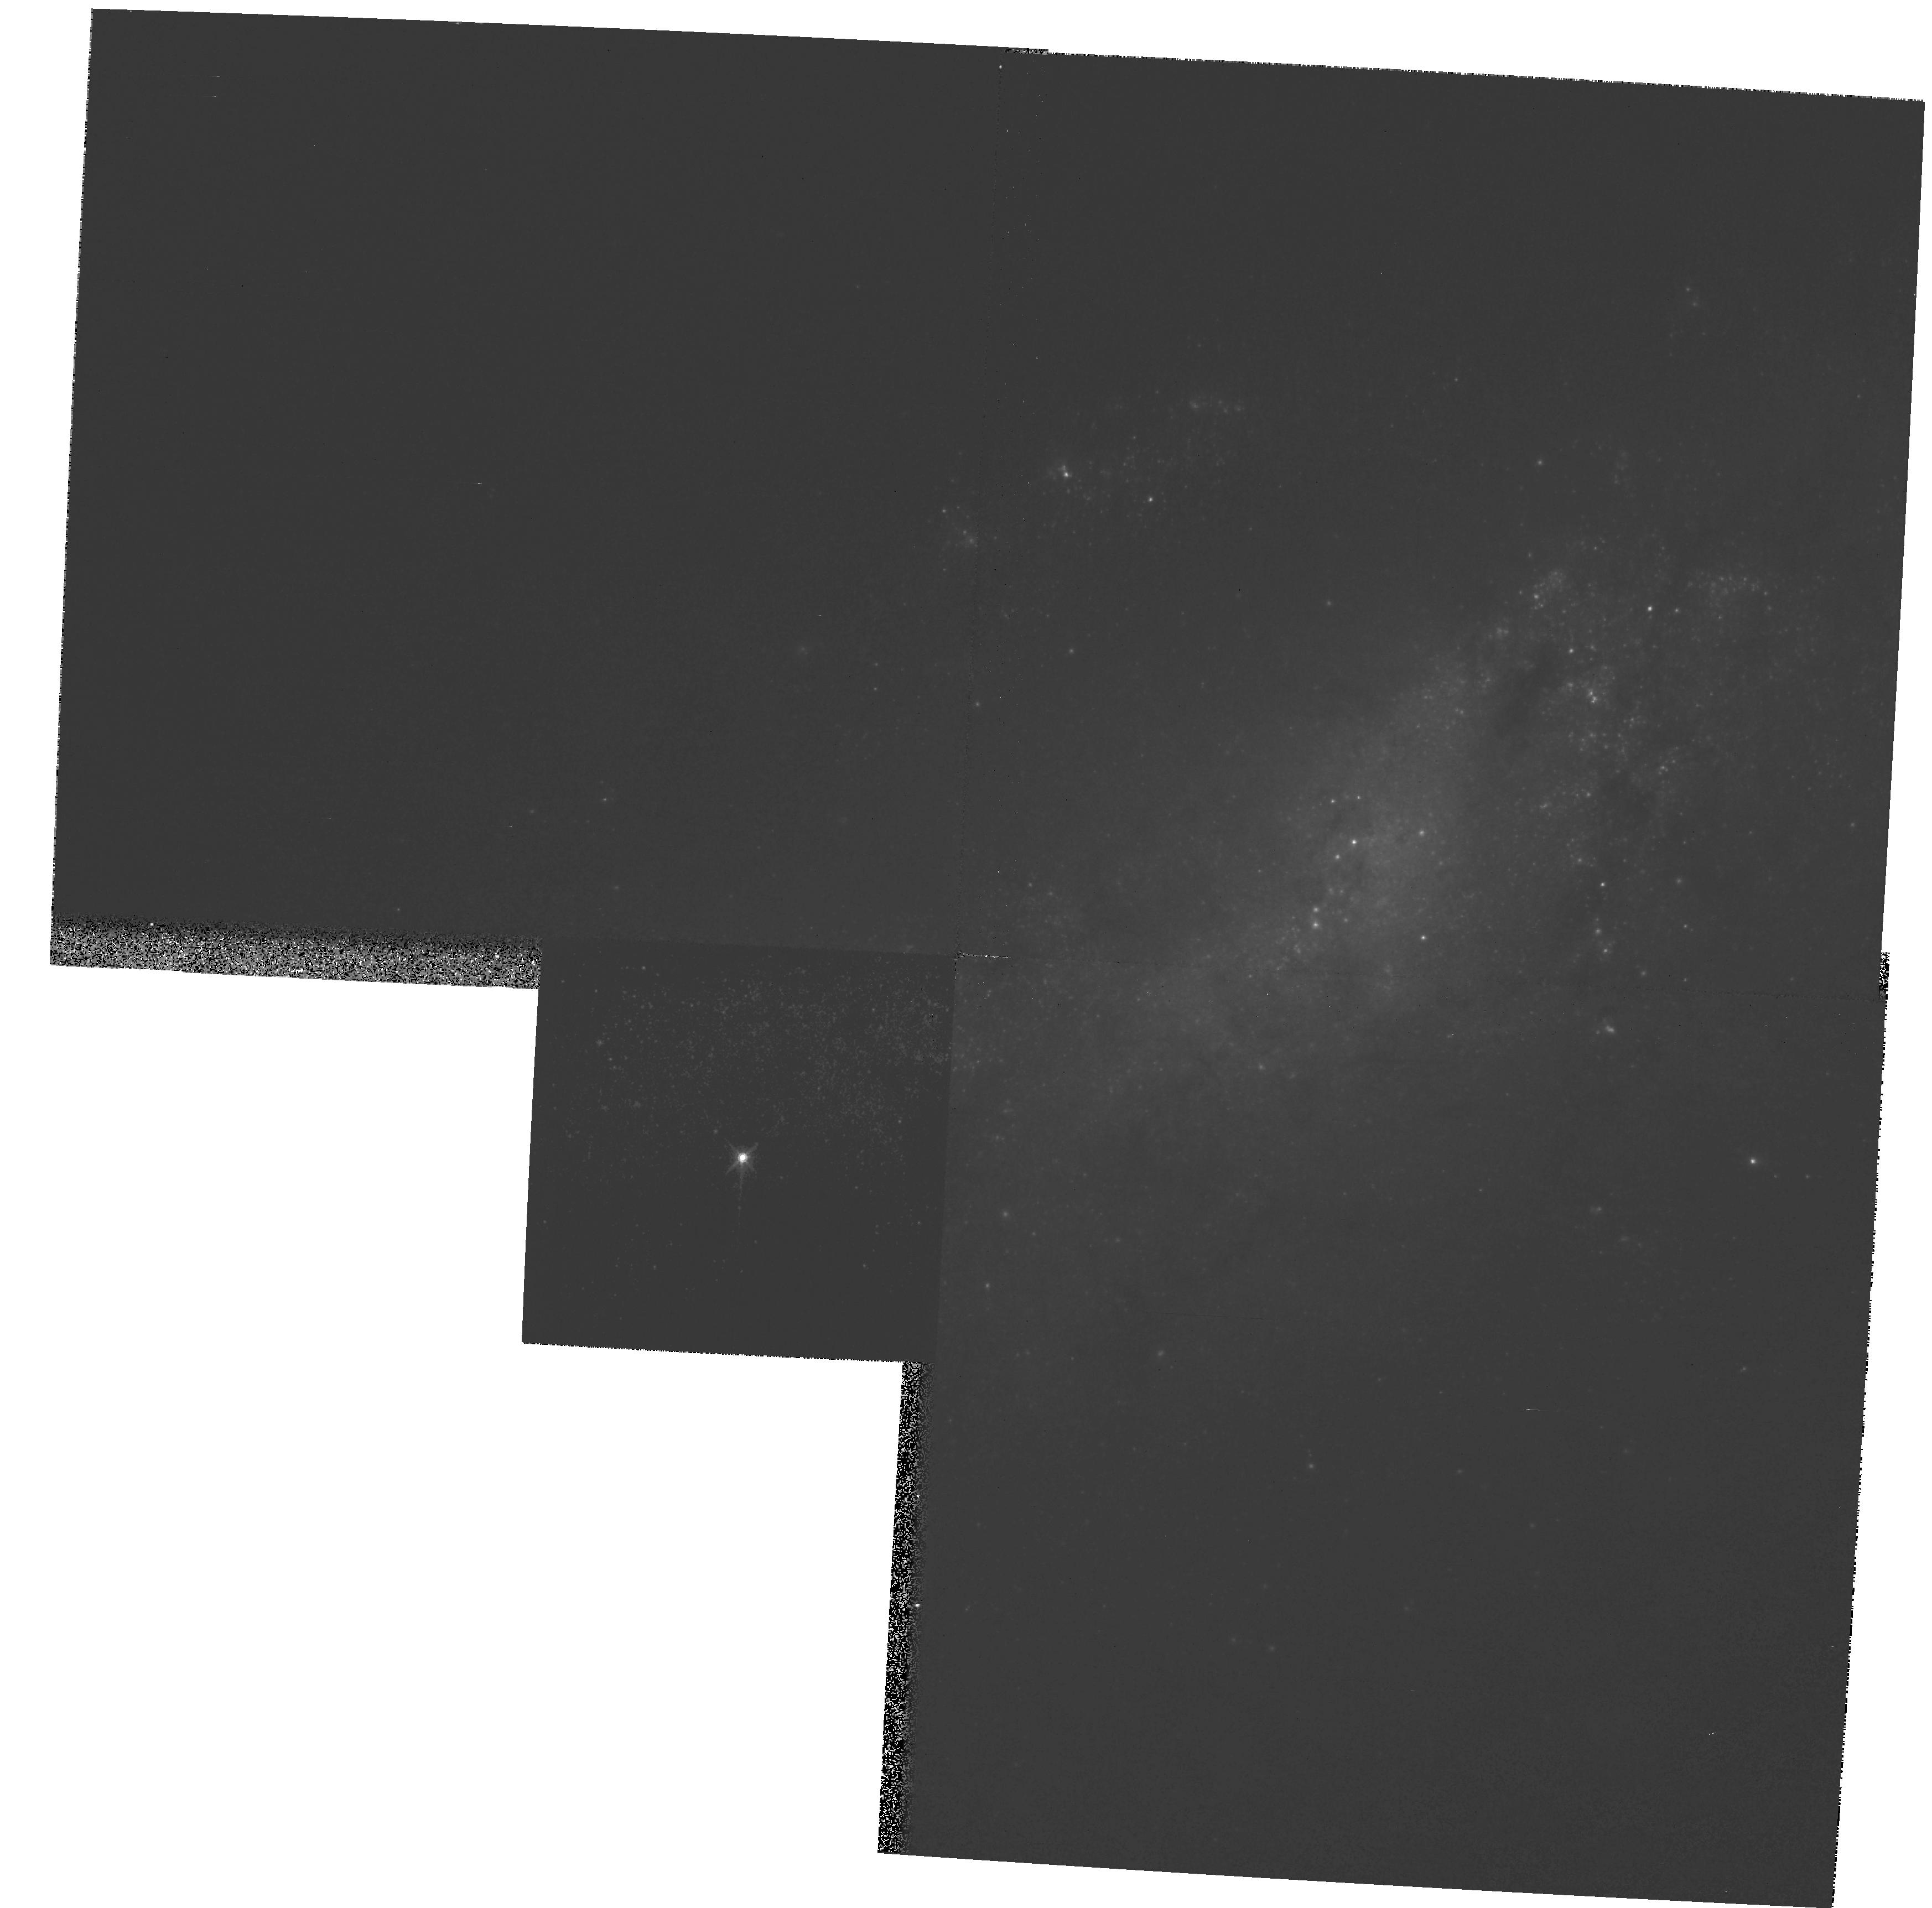
Target: SN2008AX. Instrument: WFPC2/PC. Filter: F814W. Exposure: 5 min. Observation ID: hst_11119_02_wfpc2_pc_f814w_ua2202

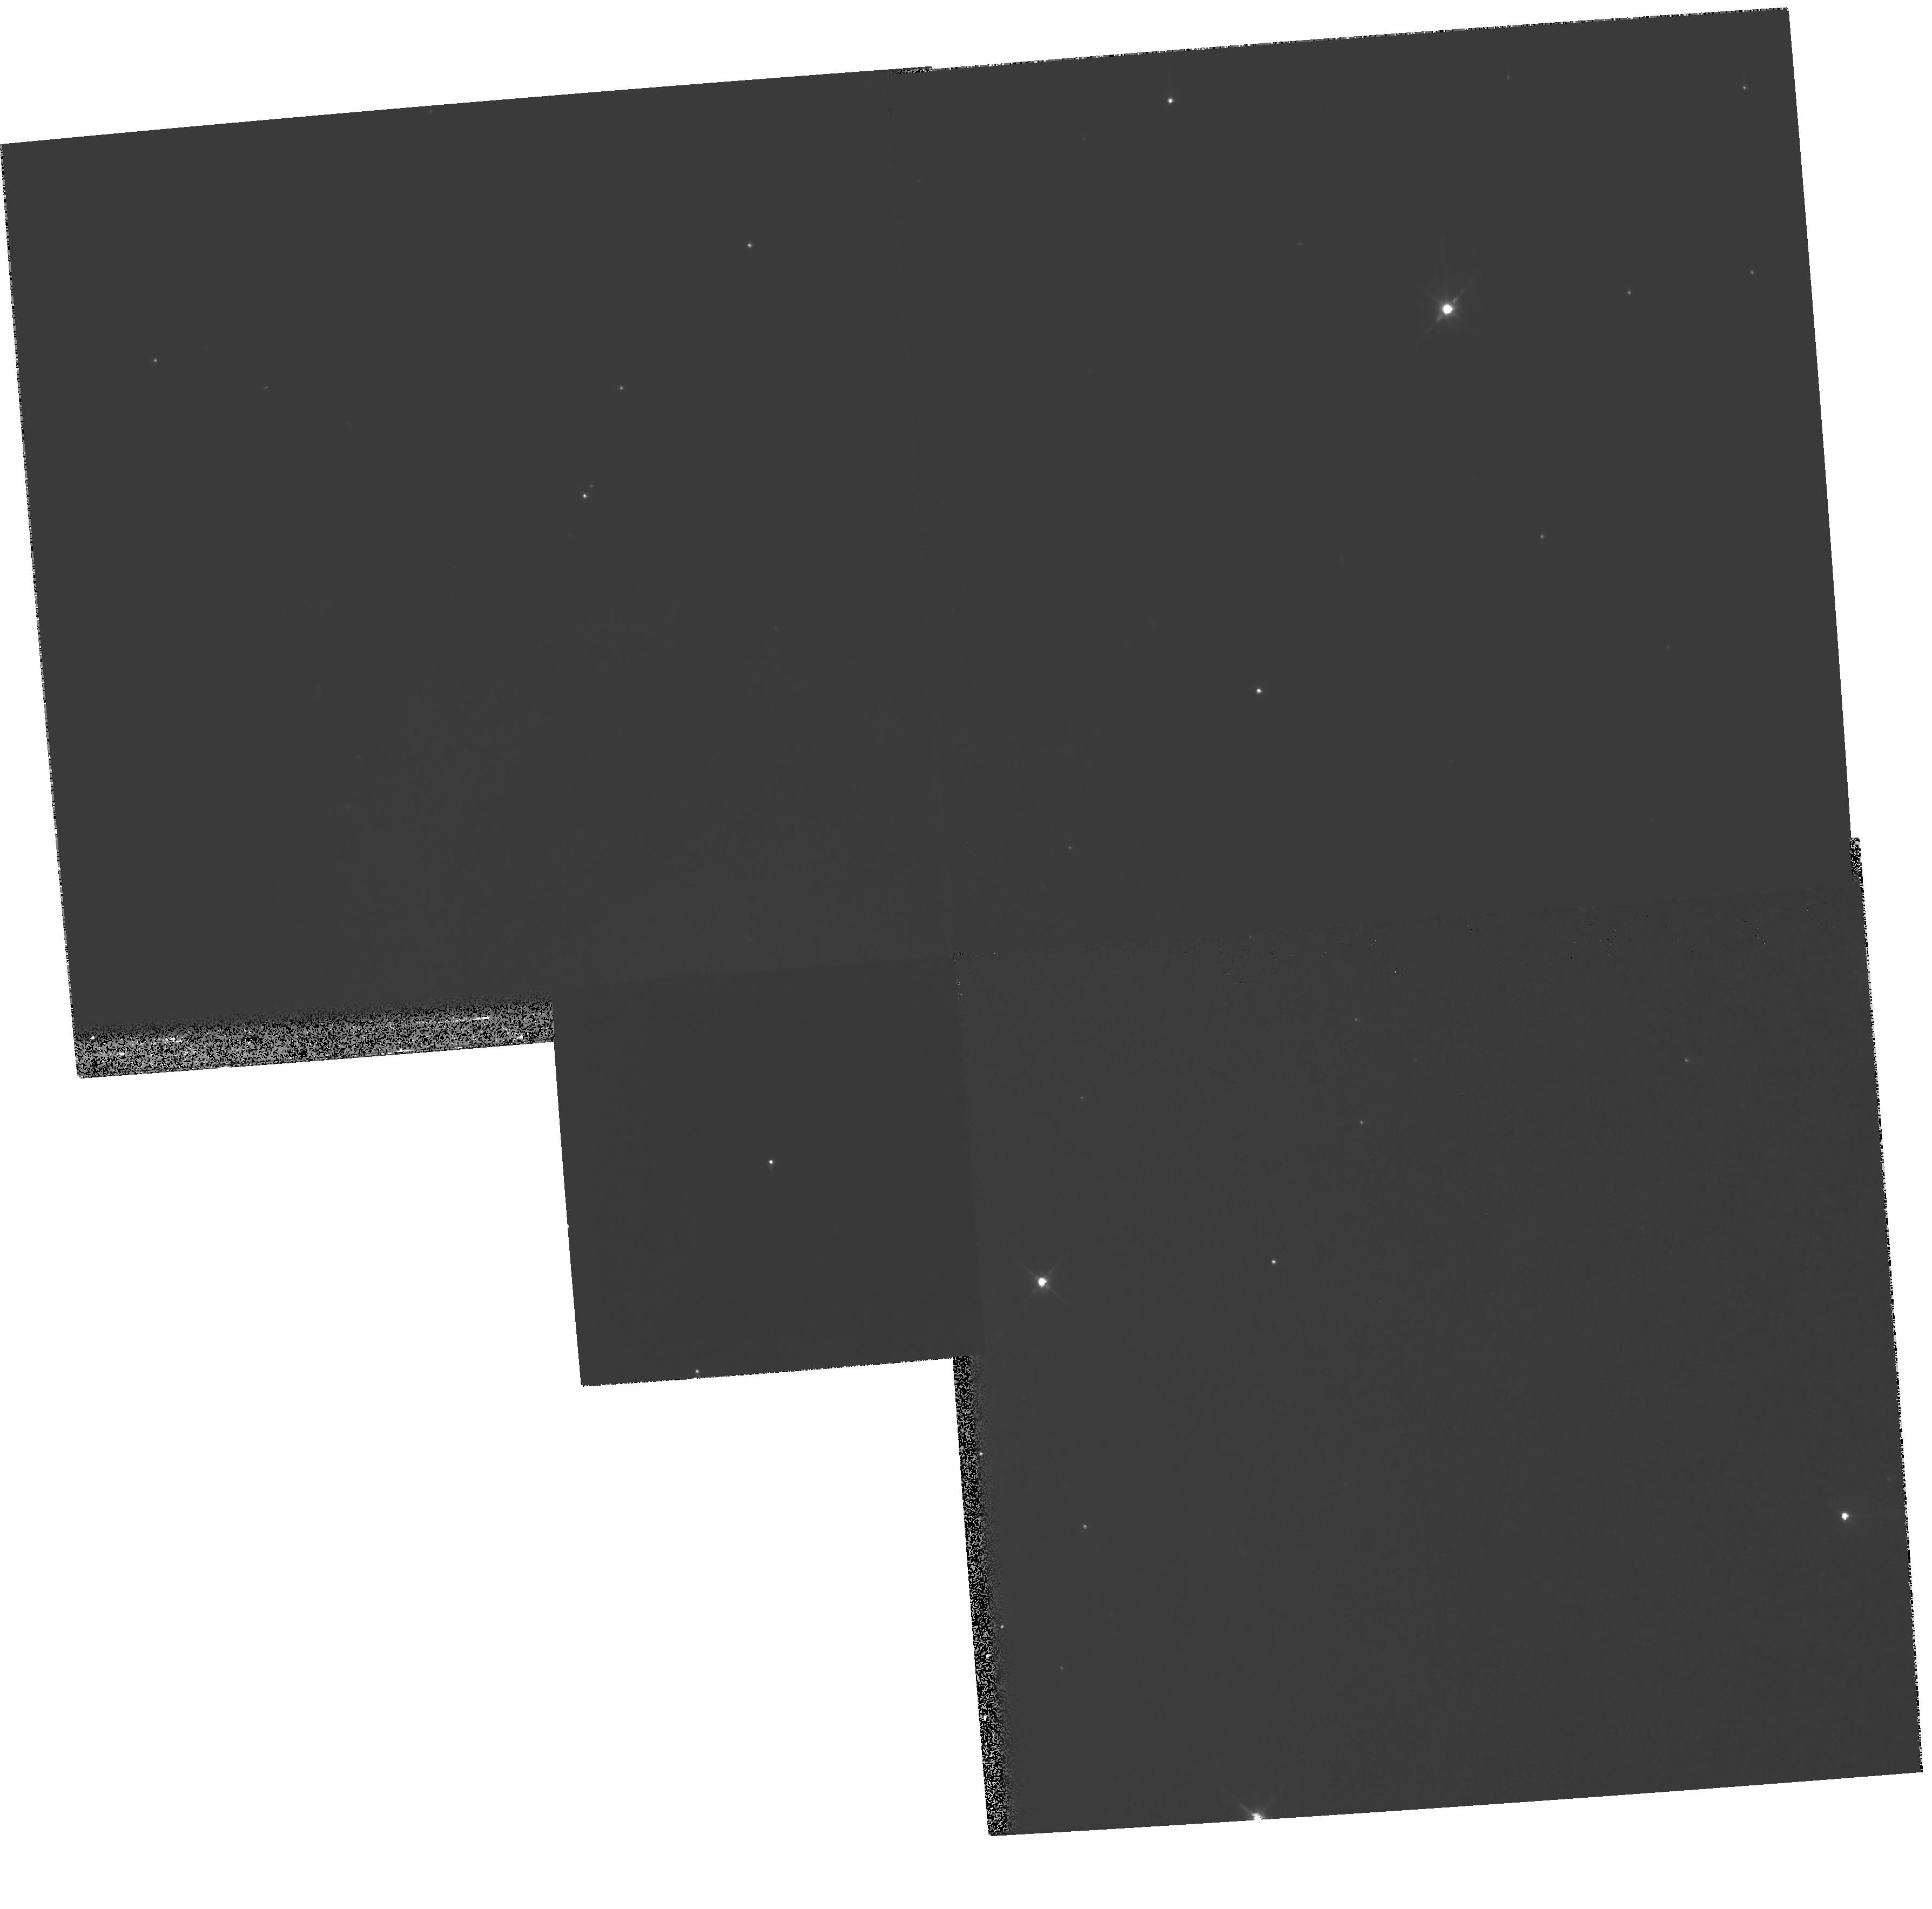
Target: SN2008CN. Instrument: WFPC2/PC. Filter: F814W. Exposure: 5 min. Observation ID: hst_11119_03_wfpc2_pc_f814w_ua2203

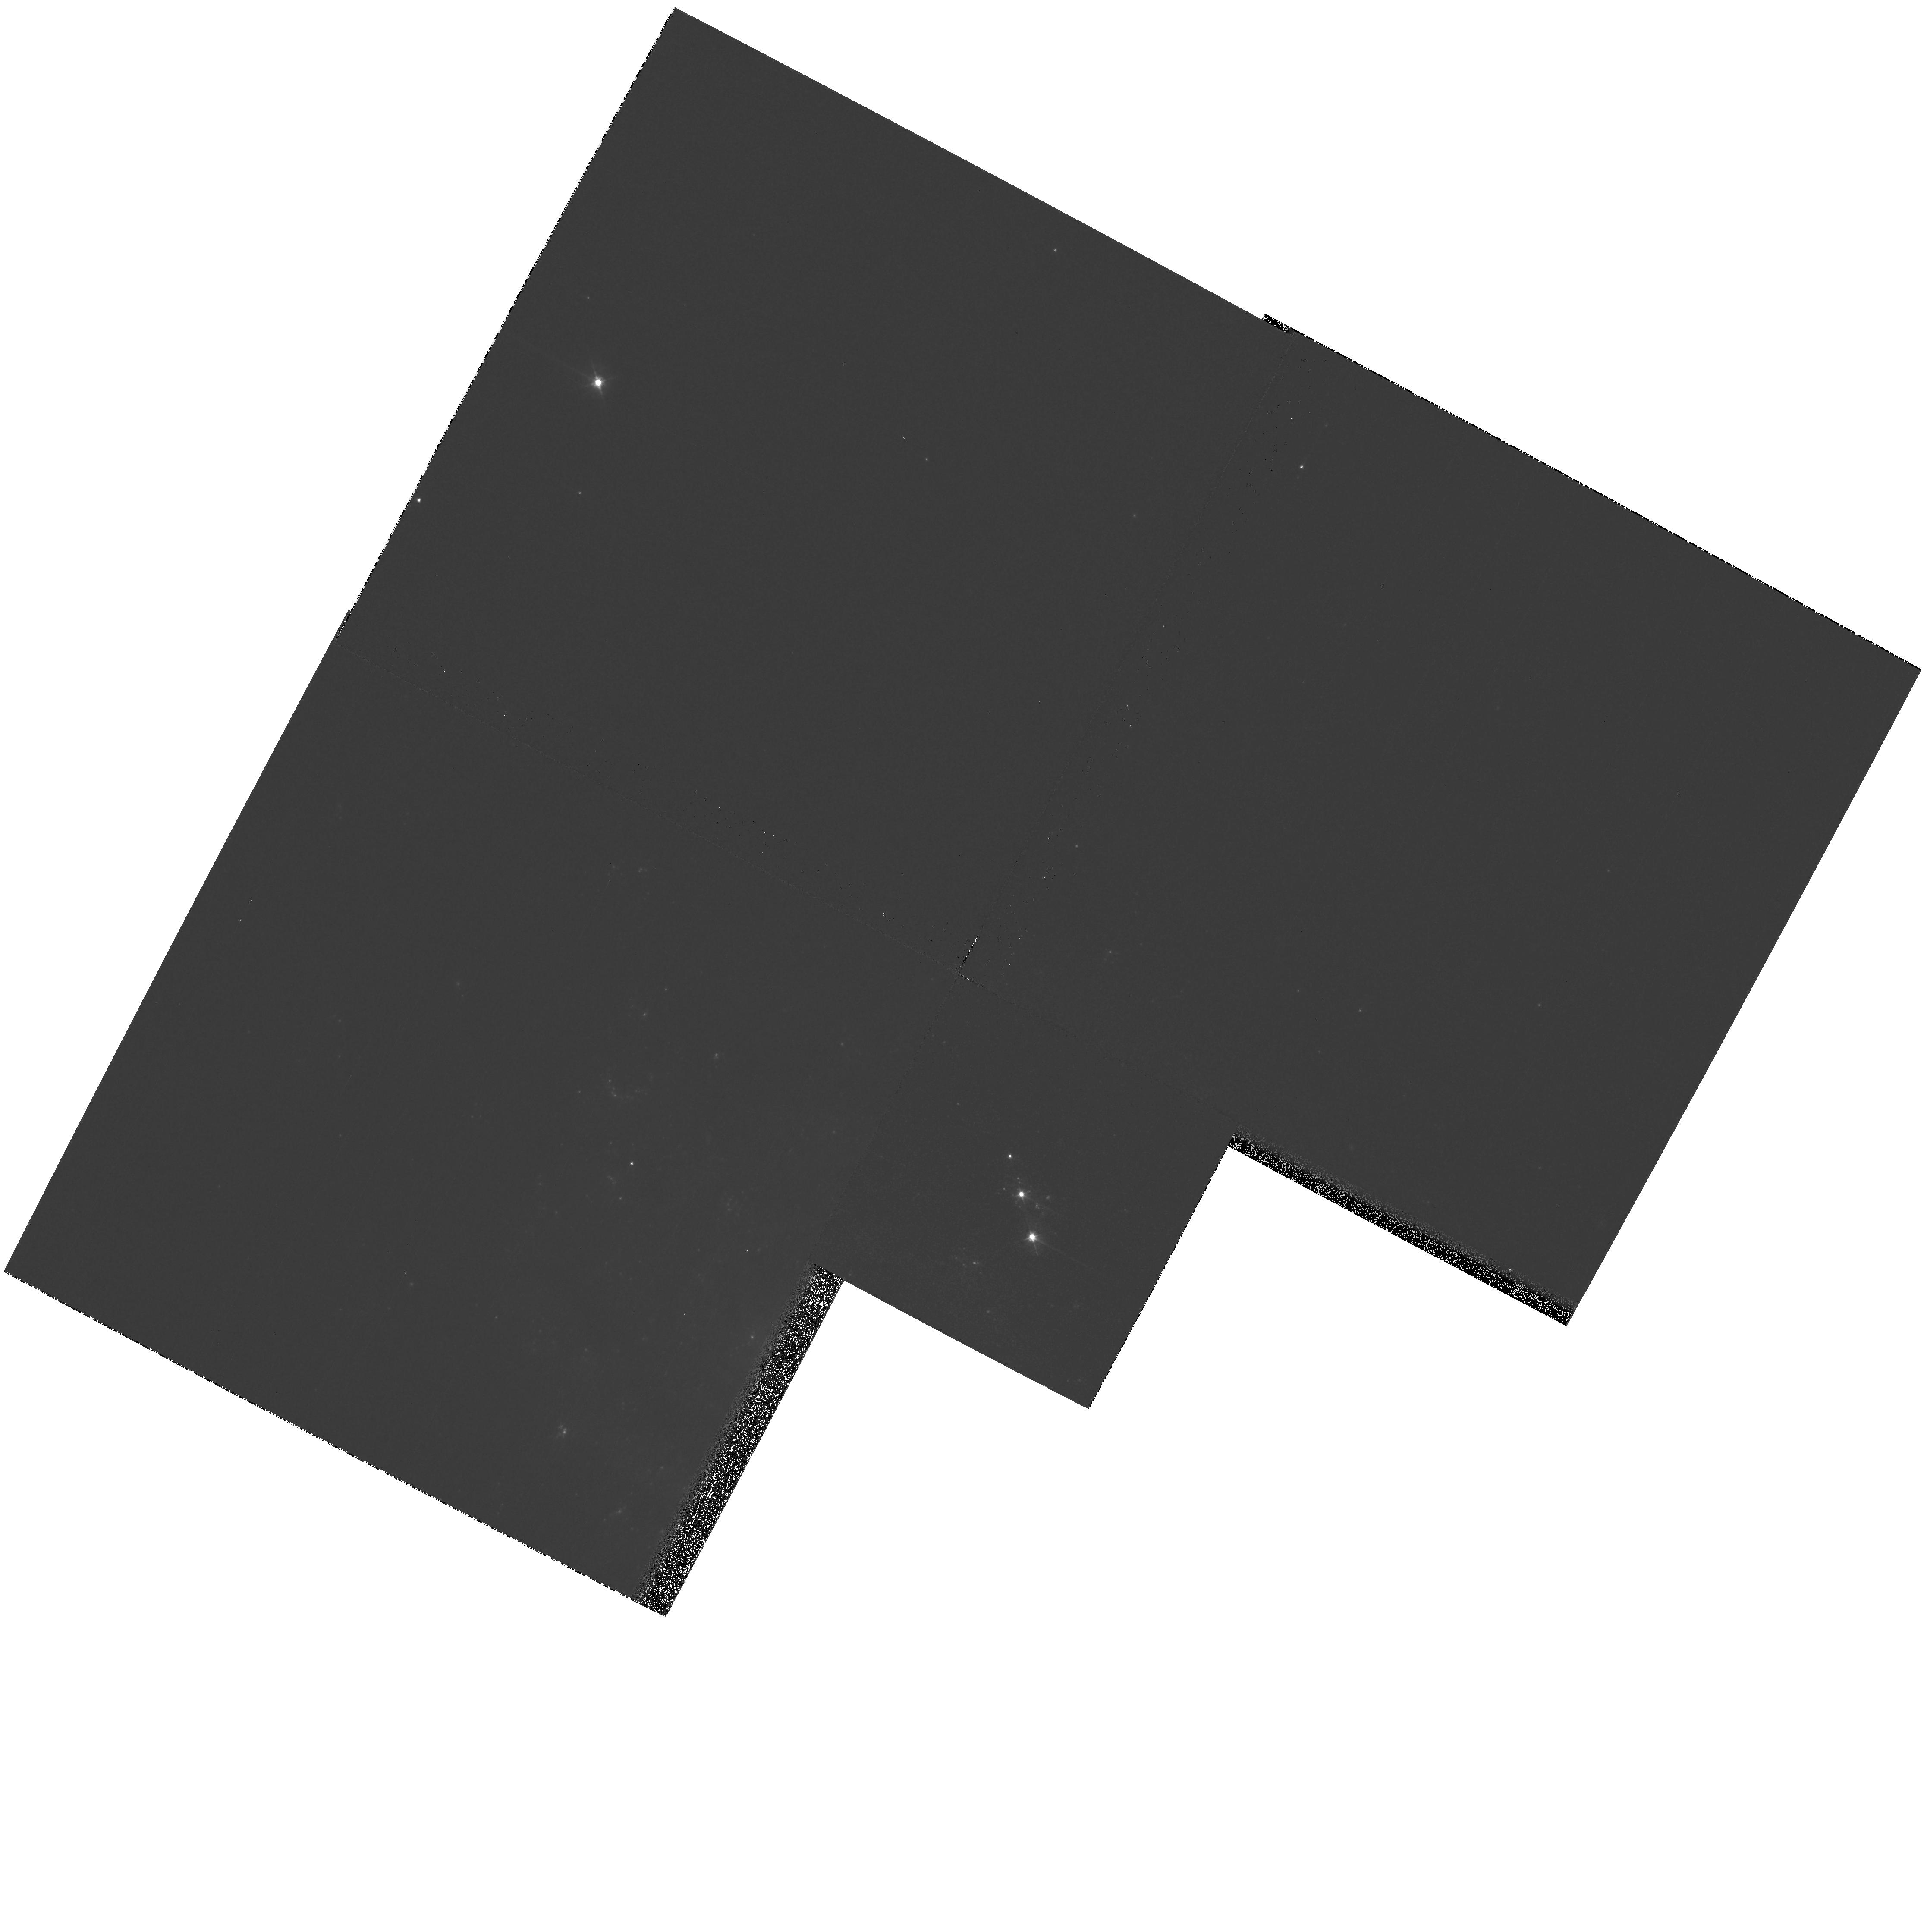
Target: SN2007GR. Instrument: WFPC2/PC. Filter: F450W. Exposure: 12 min. Observation ID: hst_11119_01_wfpc2_pc_f450w_ua2201

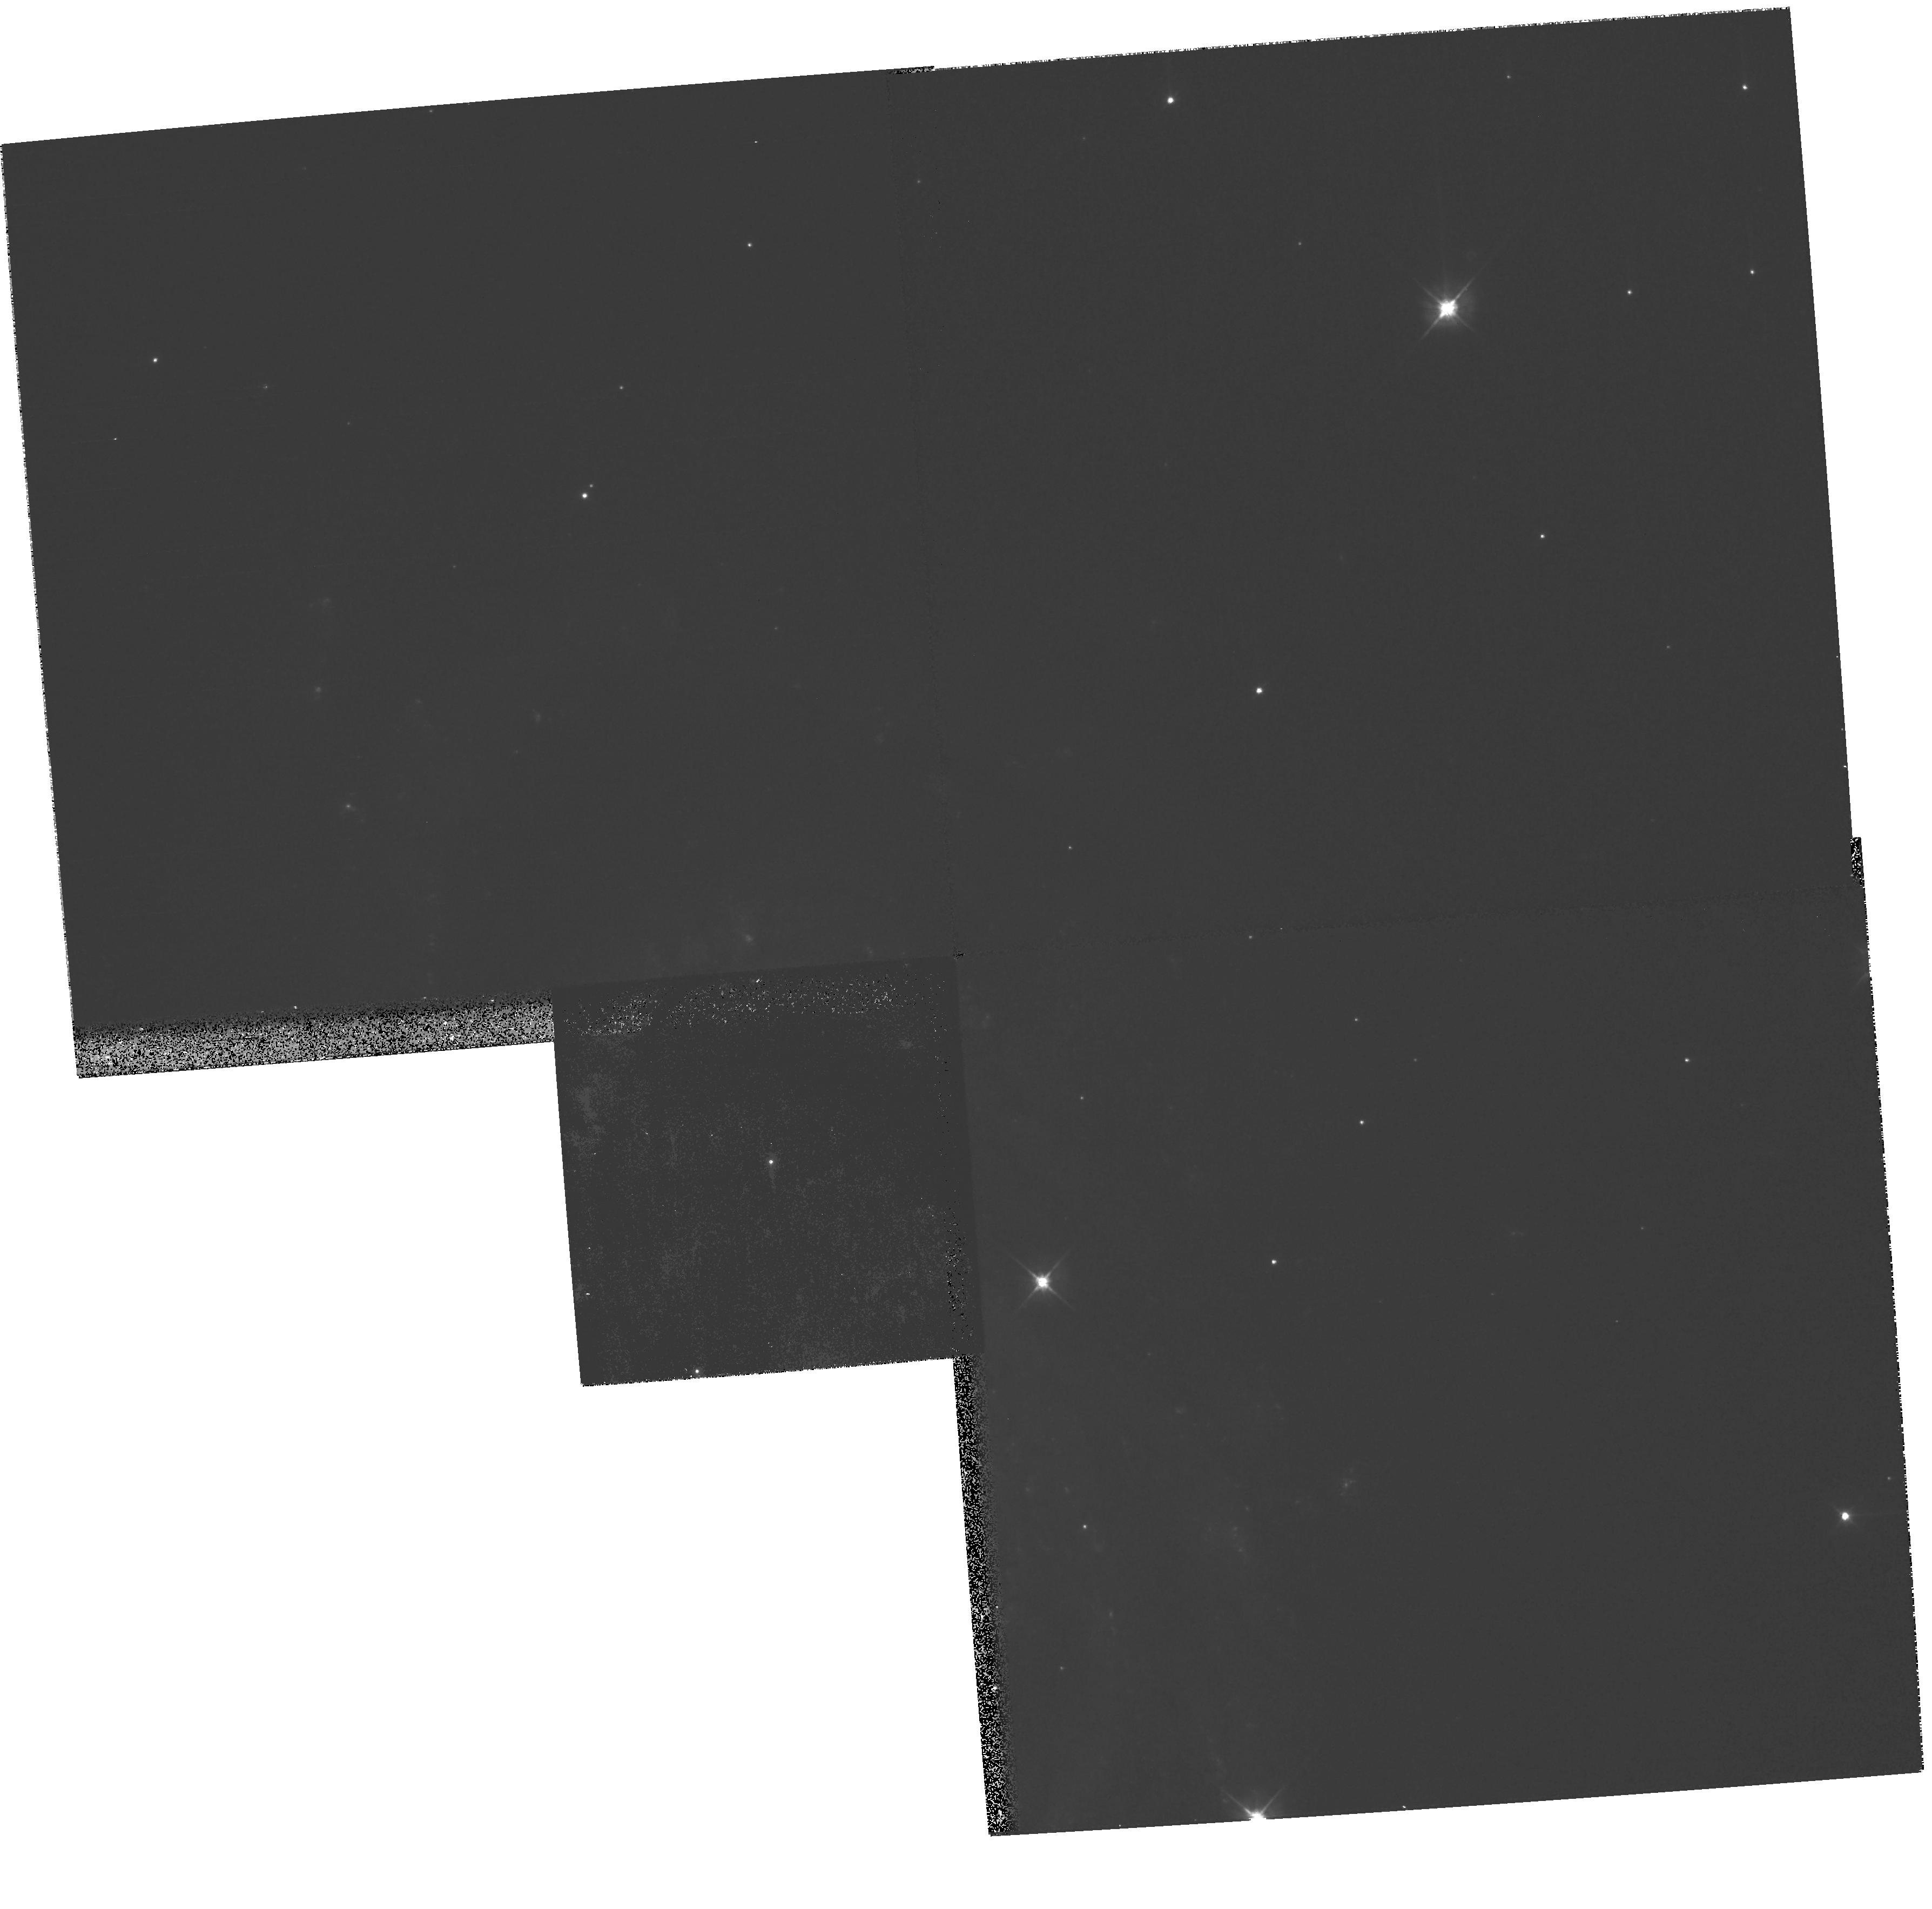
Target: SN2008CN. Instrument: WFPC2/PC. Filter: F555W. Exposure: 12 min. Observation ID: hst_11119_03_wfpc2_pc_f555w_ua2203

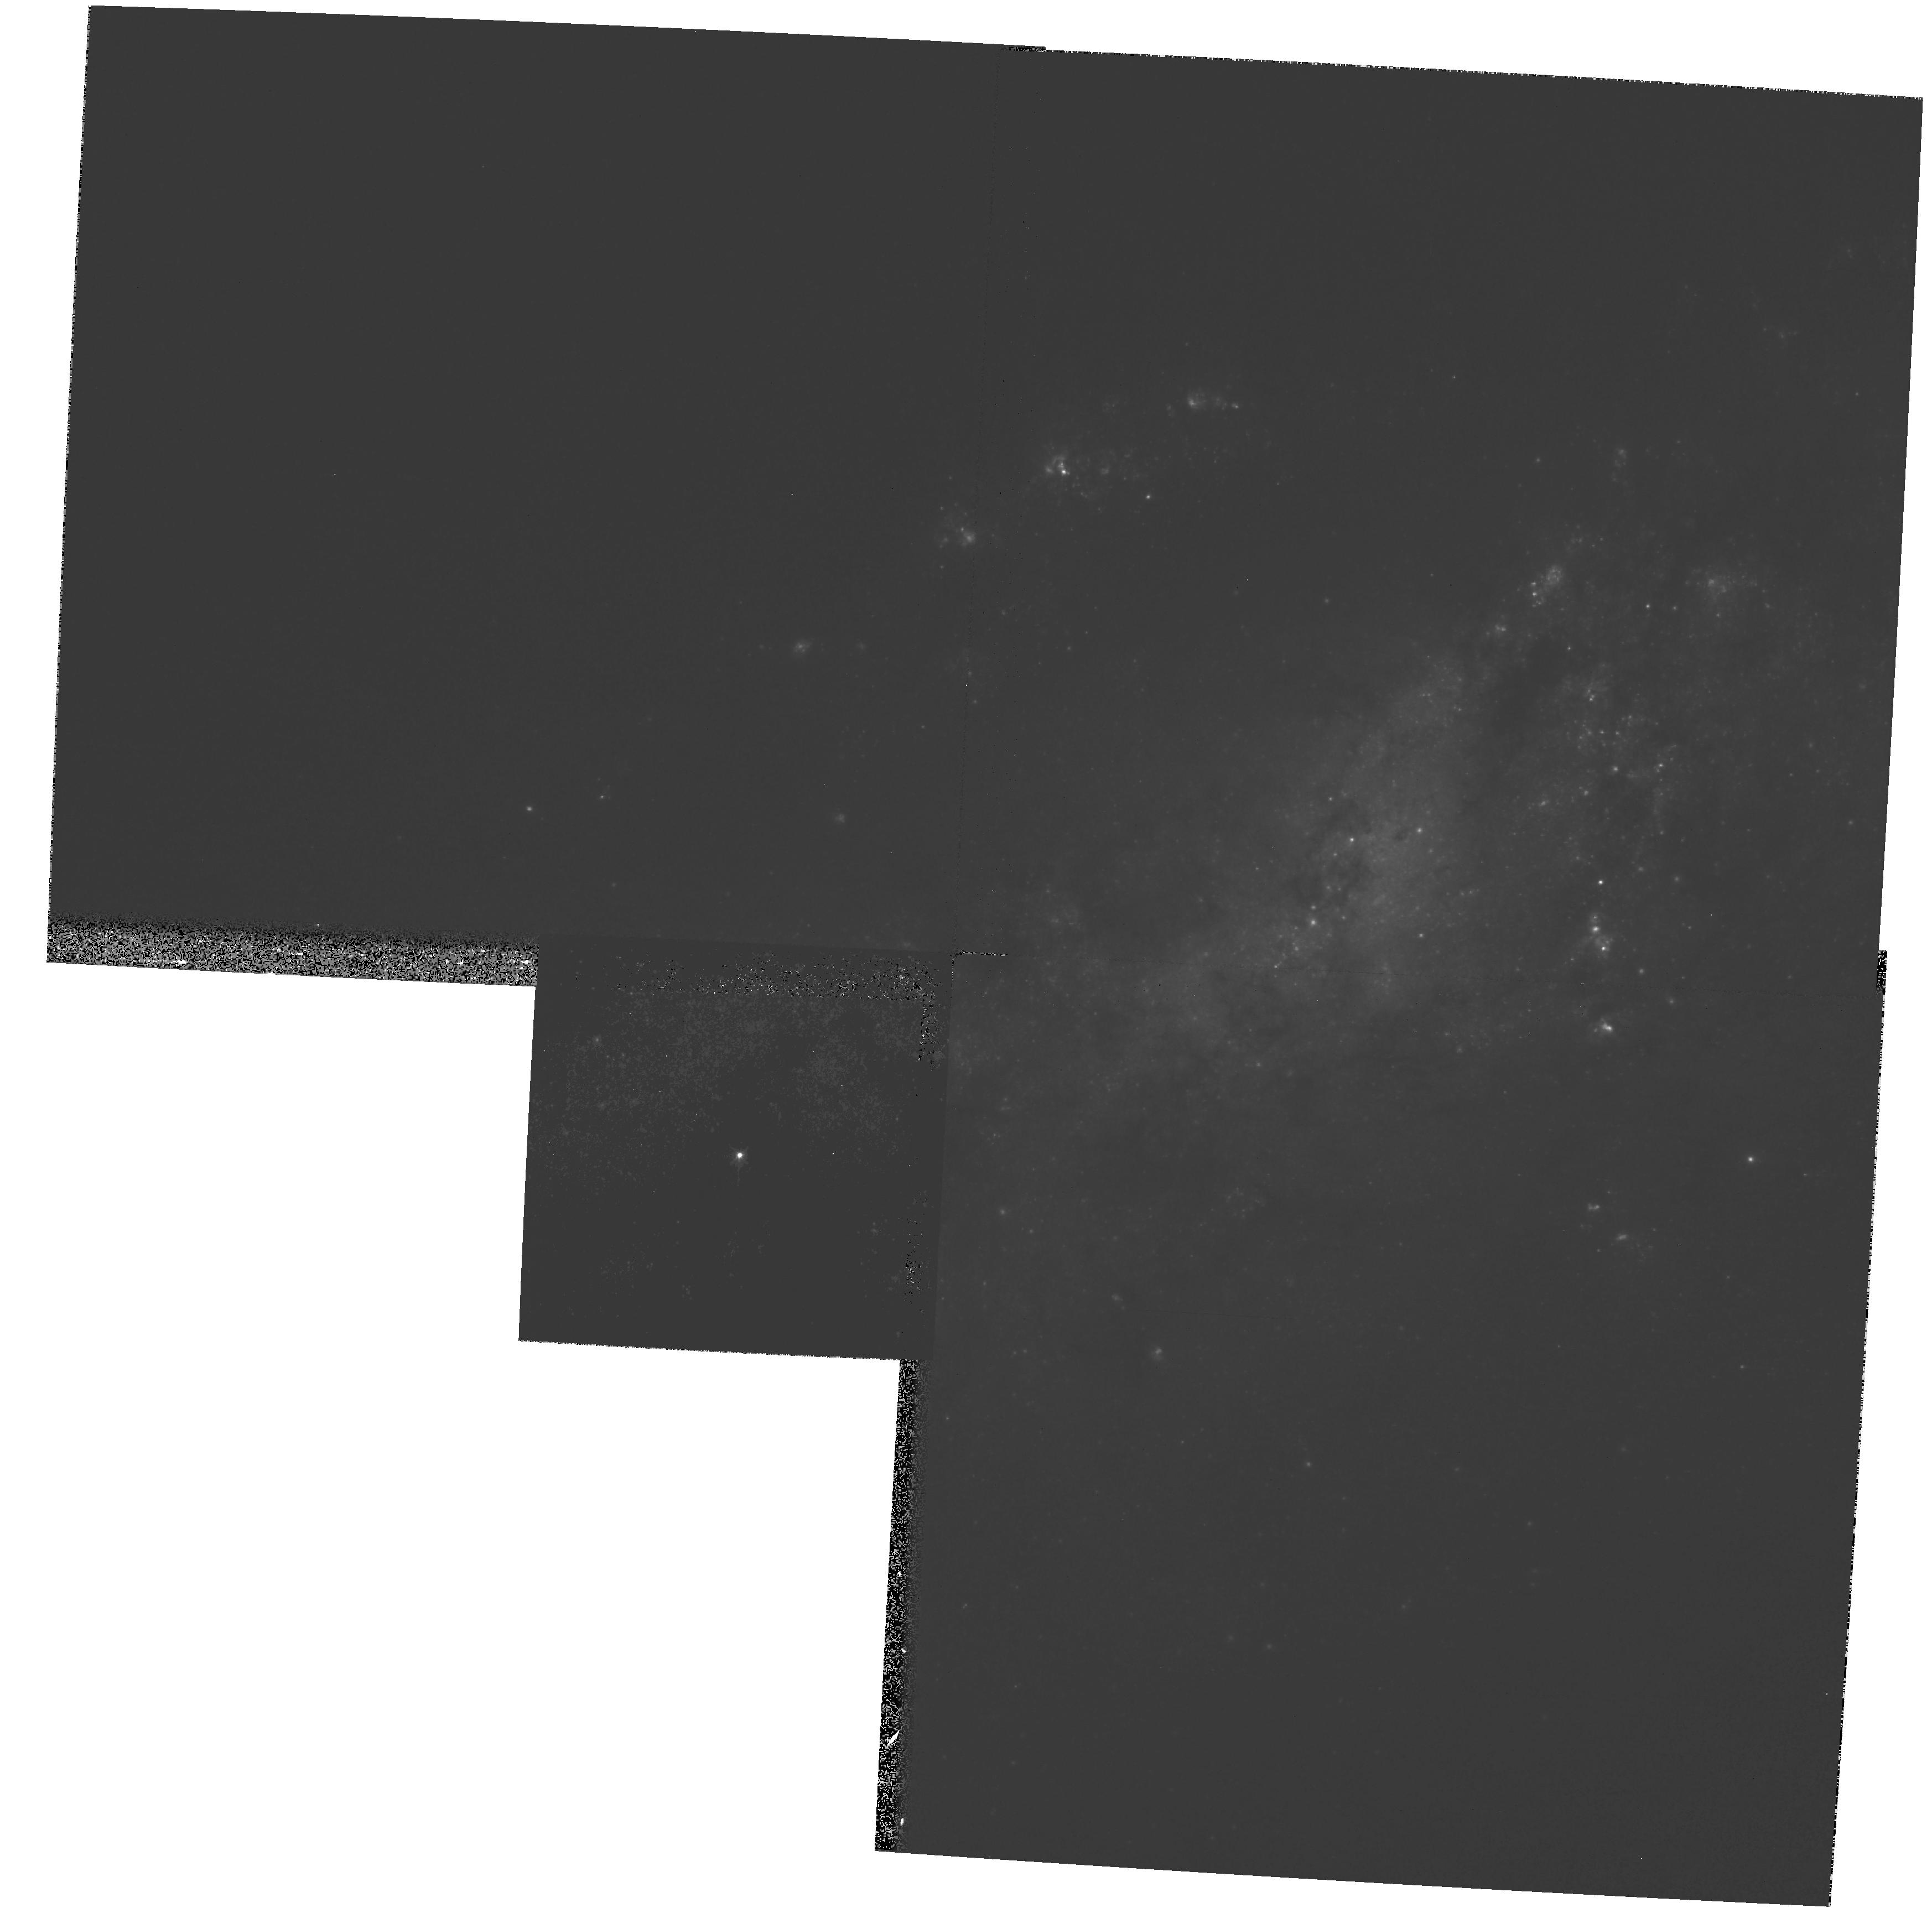
Target: SN2008AX. Instrument: WFPC2/PC. Filter: F450W. Exposure: 12 min. Observation ID: hst_11119_02_wfpc2_pc_f450w_ua2202

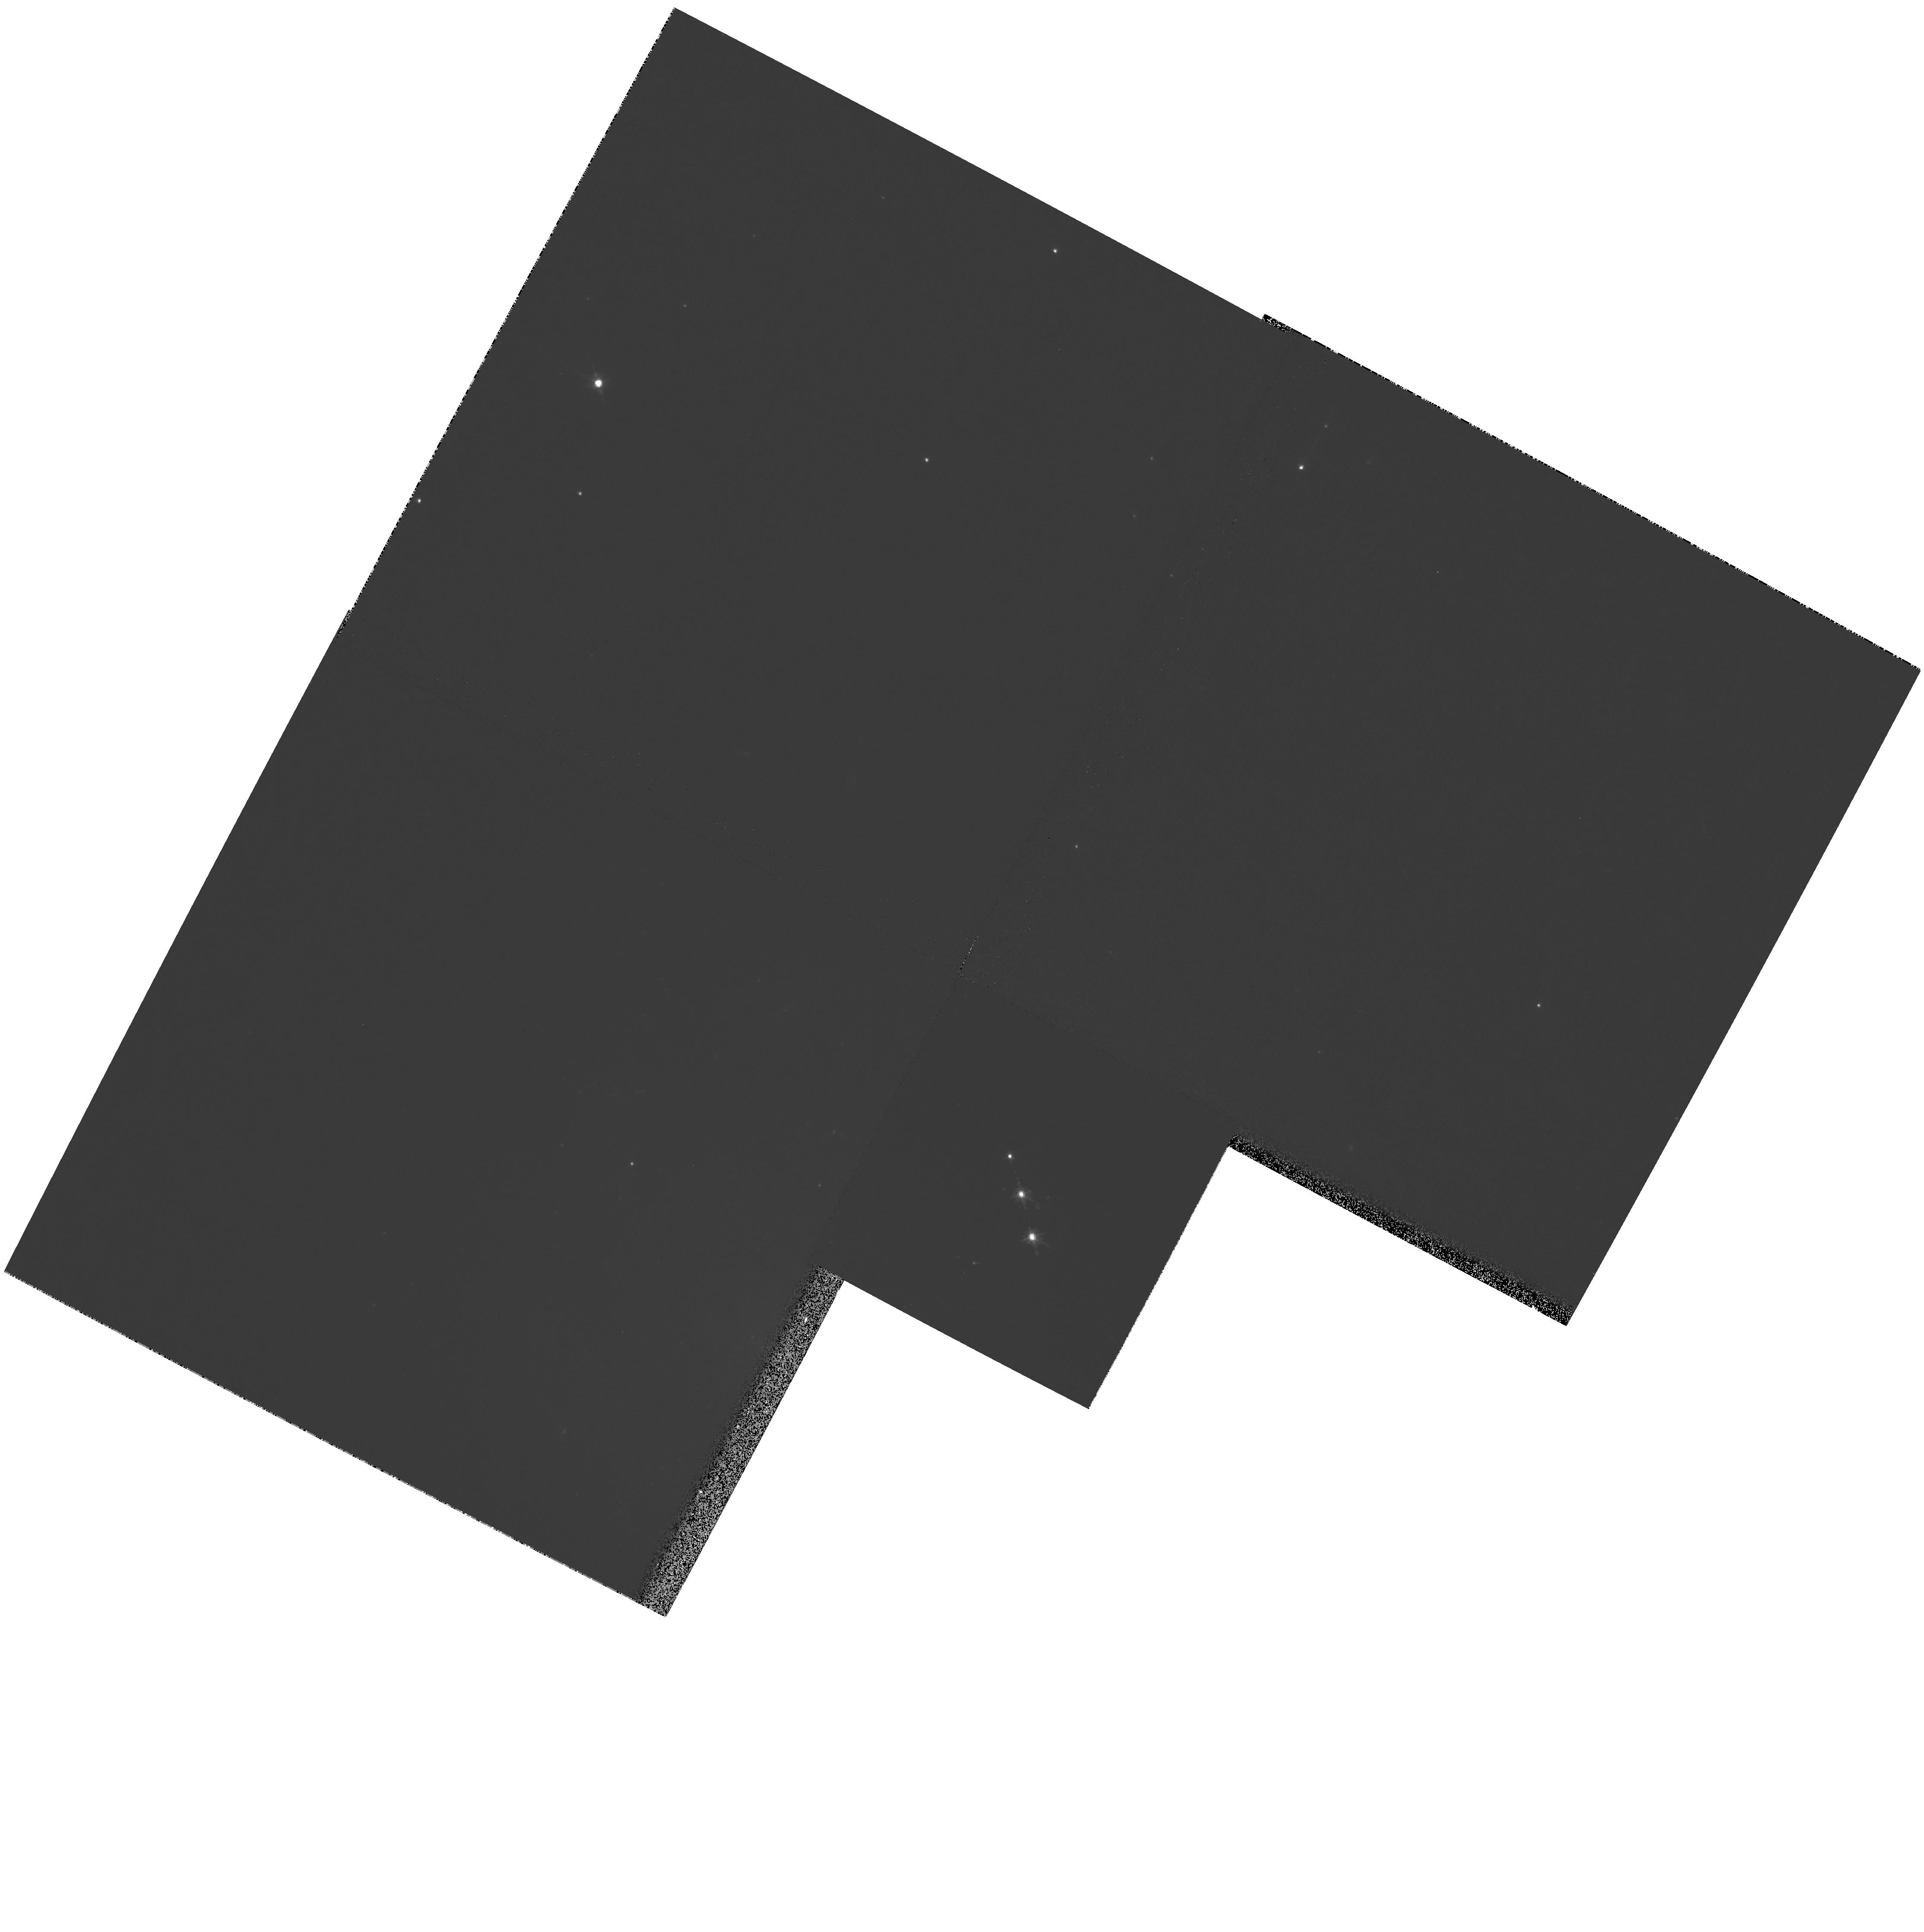
Target: SN2007GR. Instrument: WFPC2/PC. Filter: F814W. Exposure: 5 min. Observation ID: hst_11119_01_wfpc2_pc_f814w_ua2201

The Stellar Origins of Supernovae (PI: Van Dyk, Schuyler D.)

Supernovae (SNe) have a profound effect on galaxies, and have been used recently as precise cosmological probes, resulting in the discovery of the accelerating Universe. They are clearly very important events deserving of intense study. Yet, even with nearly 4000 known SNe, we know relatively little about the stars which give rise to these powerful explosions. The main limitation has been the lack of spatial resolution in pre-SN imaging data. However, since 1999 our team has been at the vanguard of directly identifying SN progenitor stars in HST images. From this exciting new line of study, the emerging trend from 5 detections for Type II-Plateau SNe is that their progenitors appear to be relatively low mass (8 to 20 Msun) red supergiants, although more cases are needed. Nonetheless, the nature of the progenitors of Type Ib/c SNe, a subset of which are associated with the amazing gamma-ray bursts, remains ambiguous. Furthermore, we remain in the continually embarrassing situation that we still do not yet know which progenitor systems explode as Type Ia SNe, which are currently being used for precision cosmology. We propose to confirm the identities of the progenitors of 4 SNe within 17 Mpc, which we expect to occur during Cycle 16, through ToO observations using WFPC2/PC.